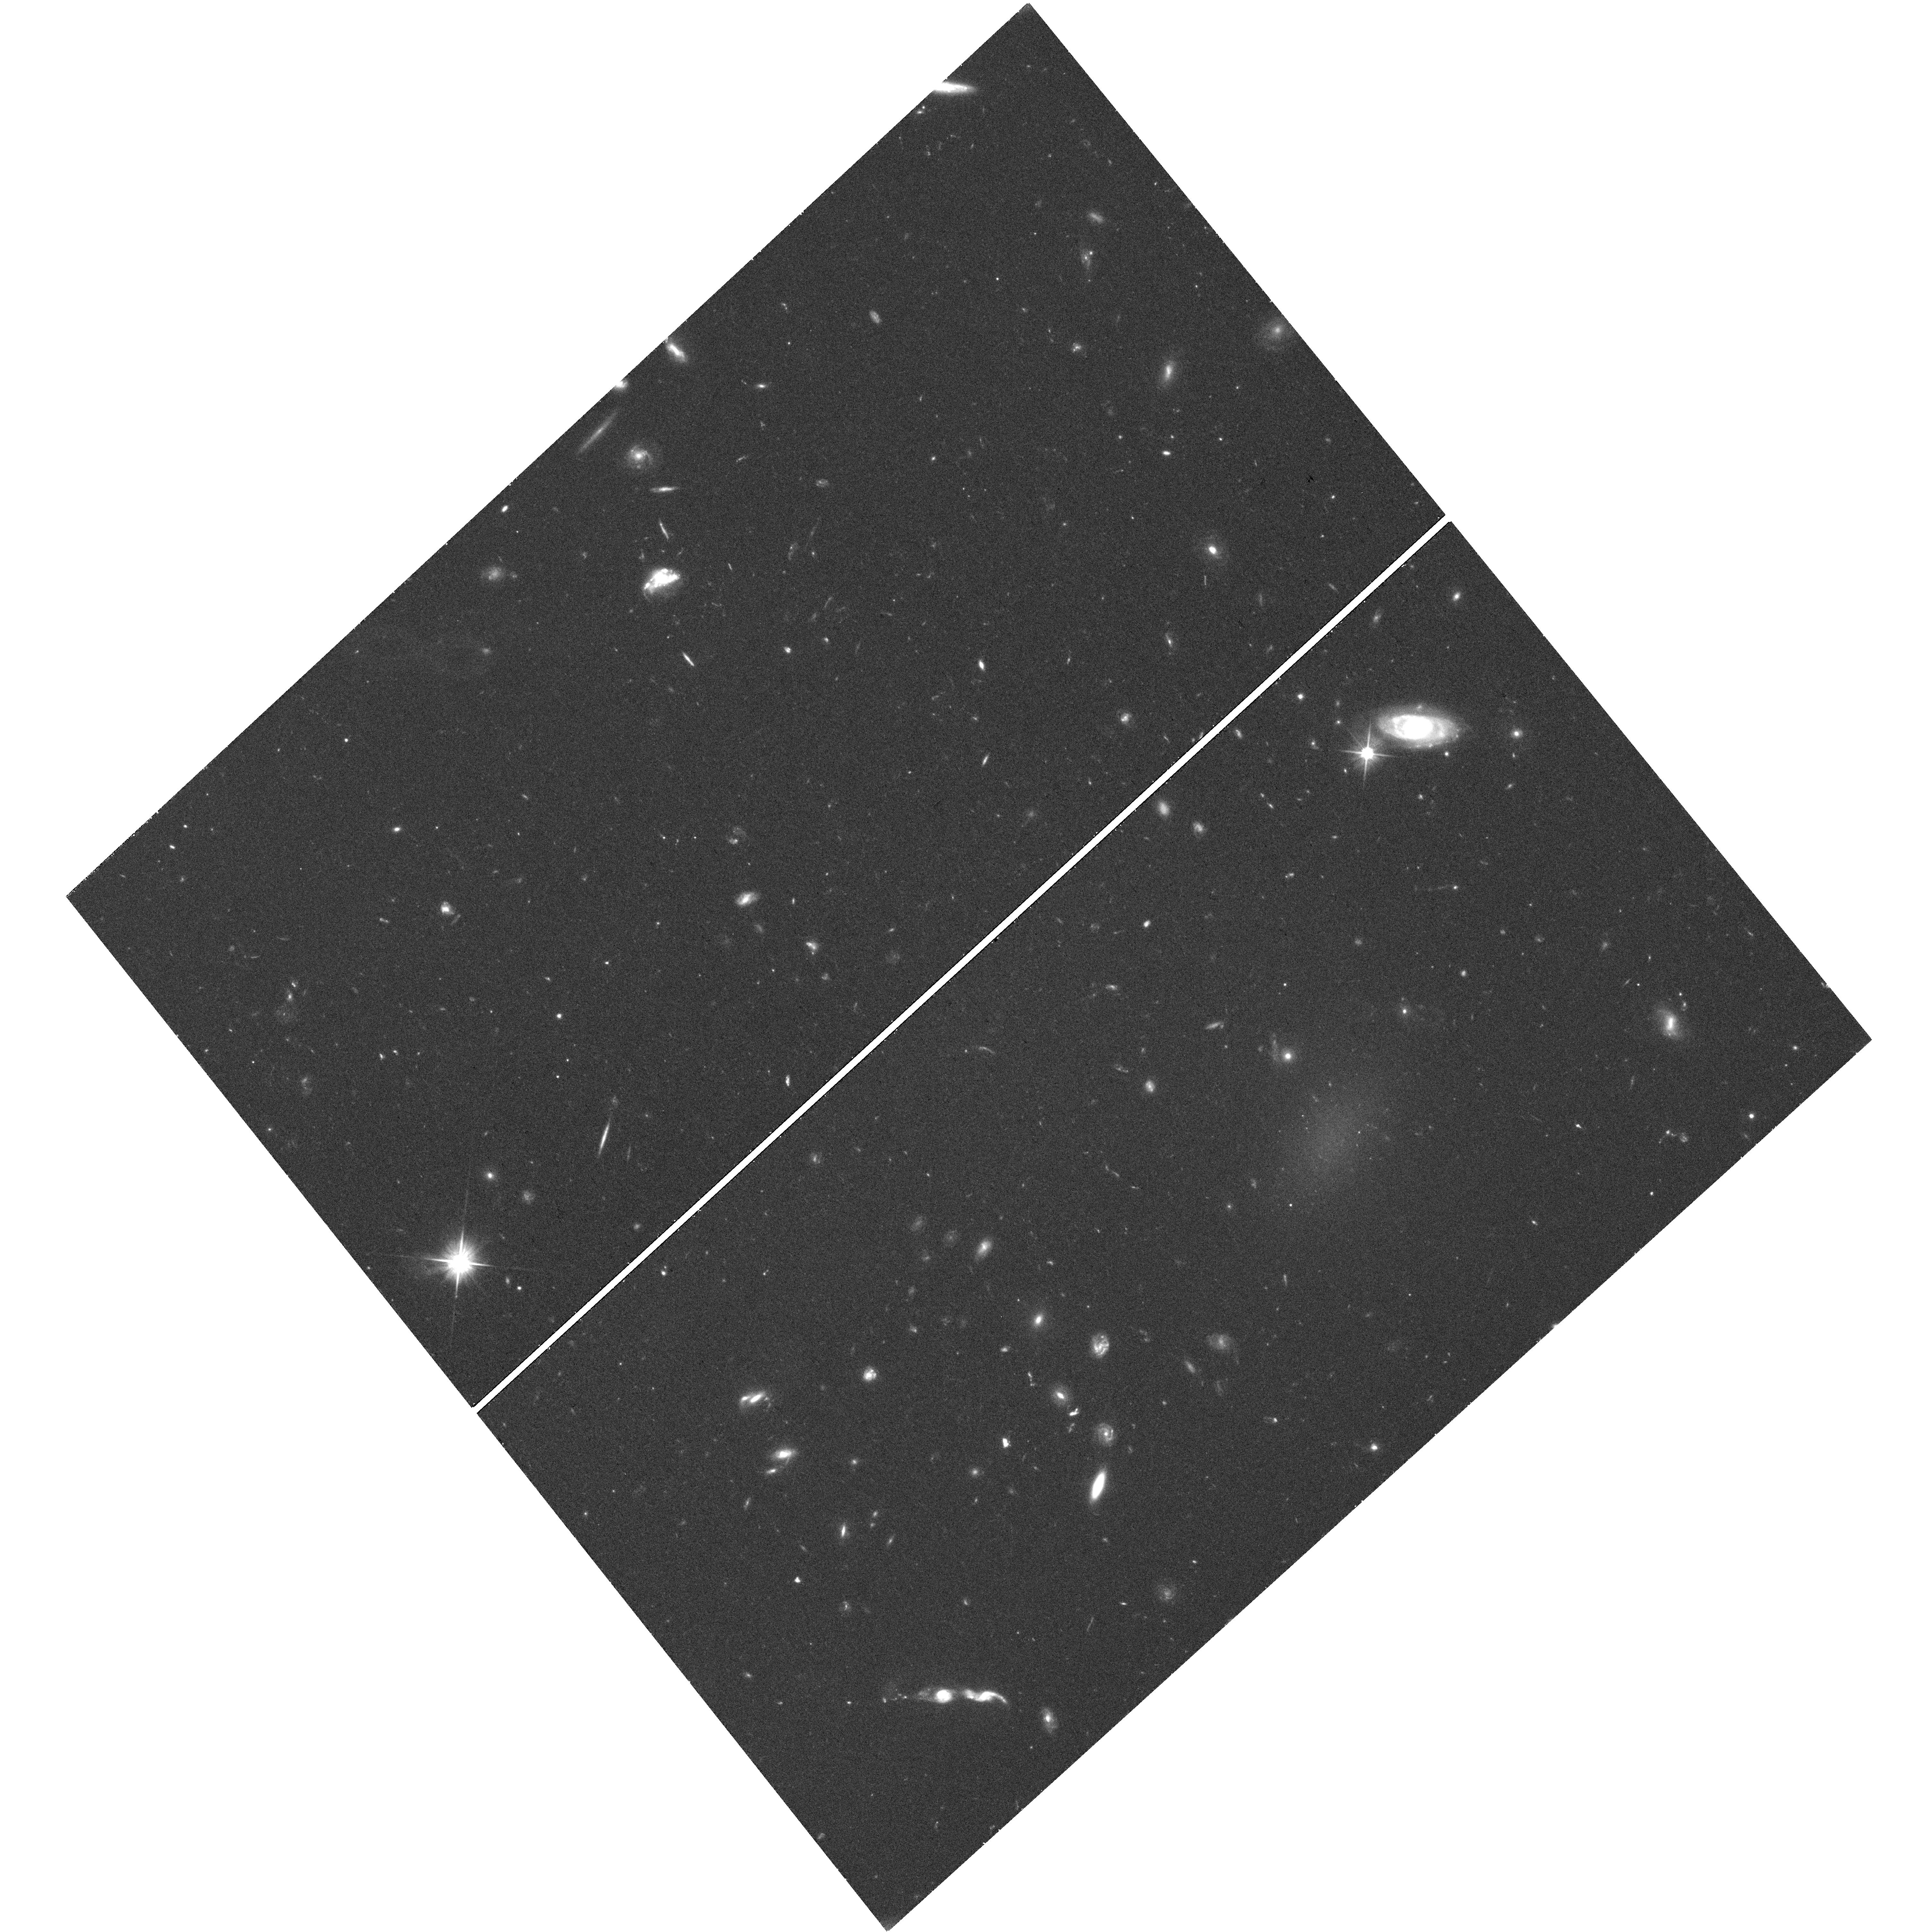
Target: field at RA 195.264°, Dec 26.991°. Instrument: WFC3/UVIS. Filter: F606W. Exposure: 40 min. Observation ID: hst_14643_03_wfc3_uvis_f606w_id5g03

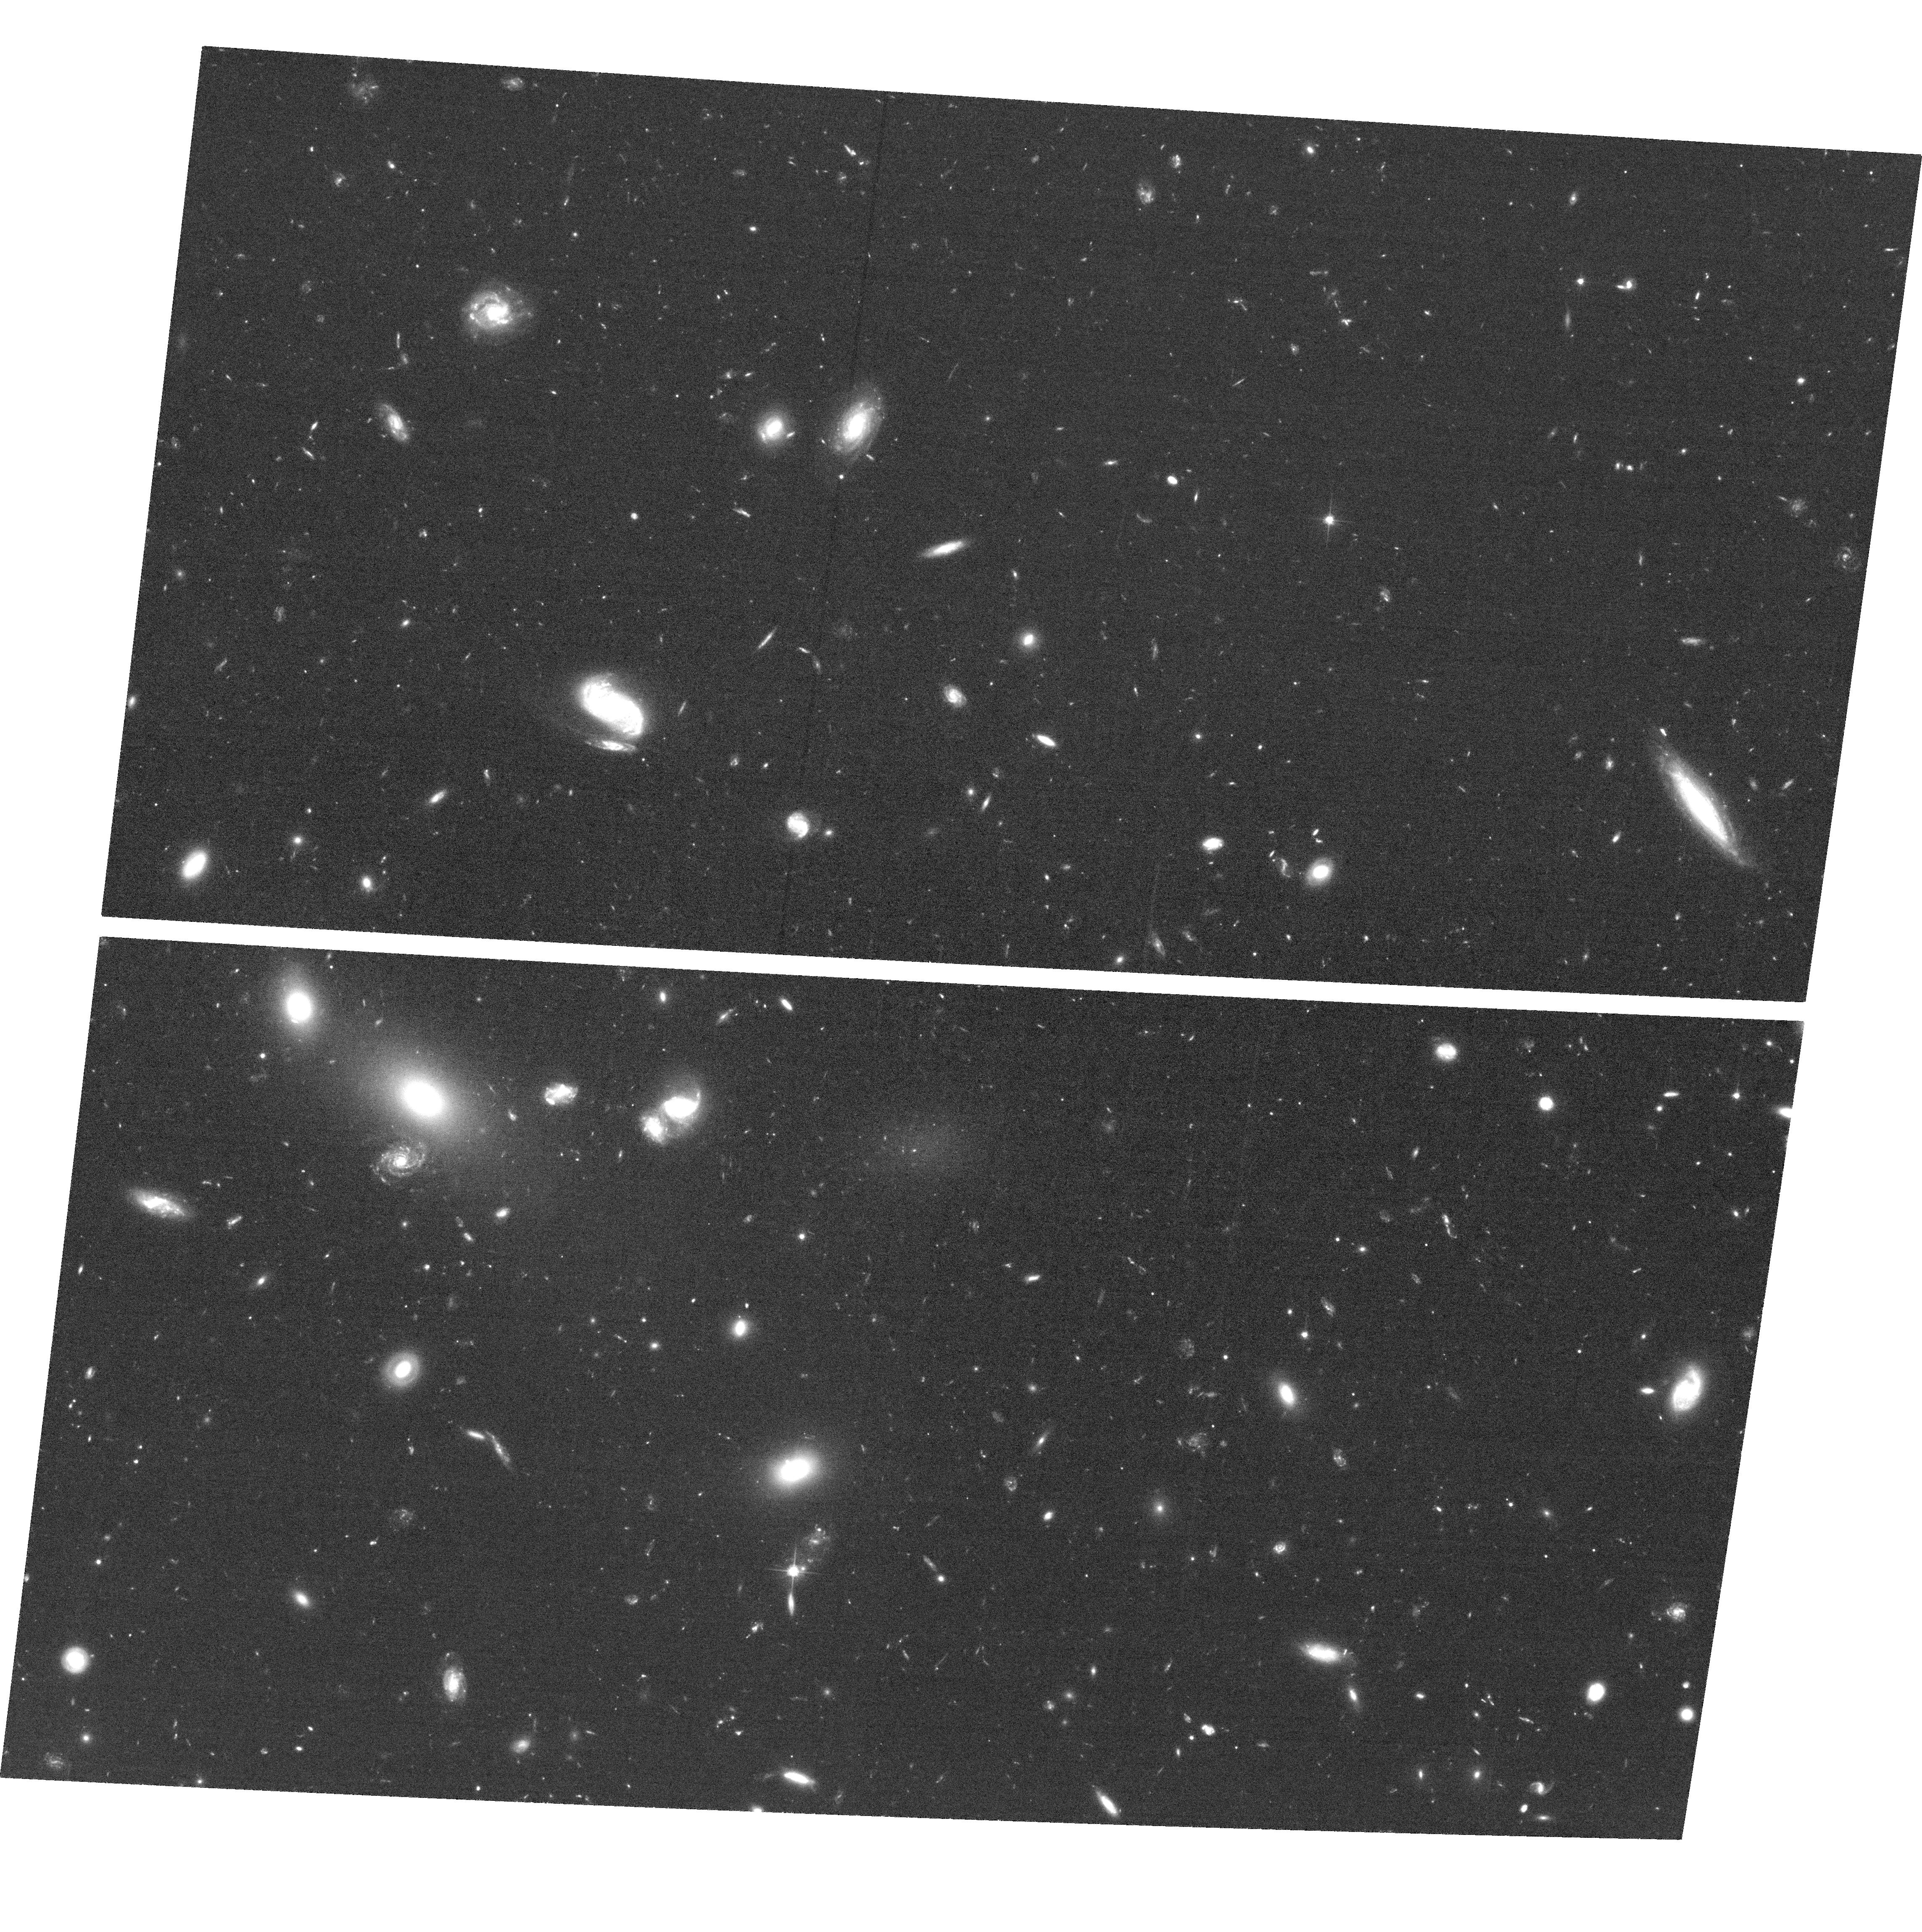
Target: DF42+DF44. Instrument: ACS/WFC. Filter: F606W. Exposure: 1.3 h. Observation ID: hst_14643_04_acs_wfc_f606w_jd5g04

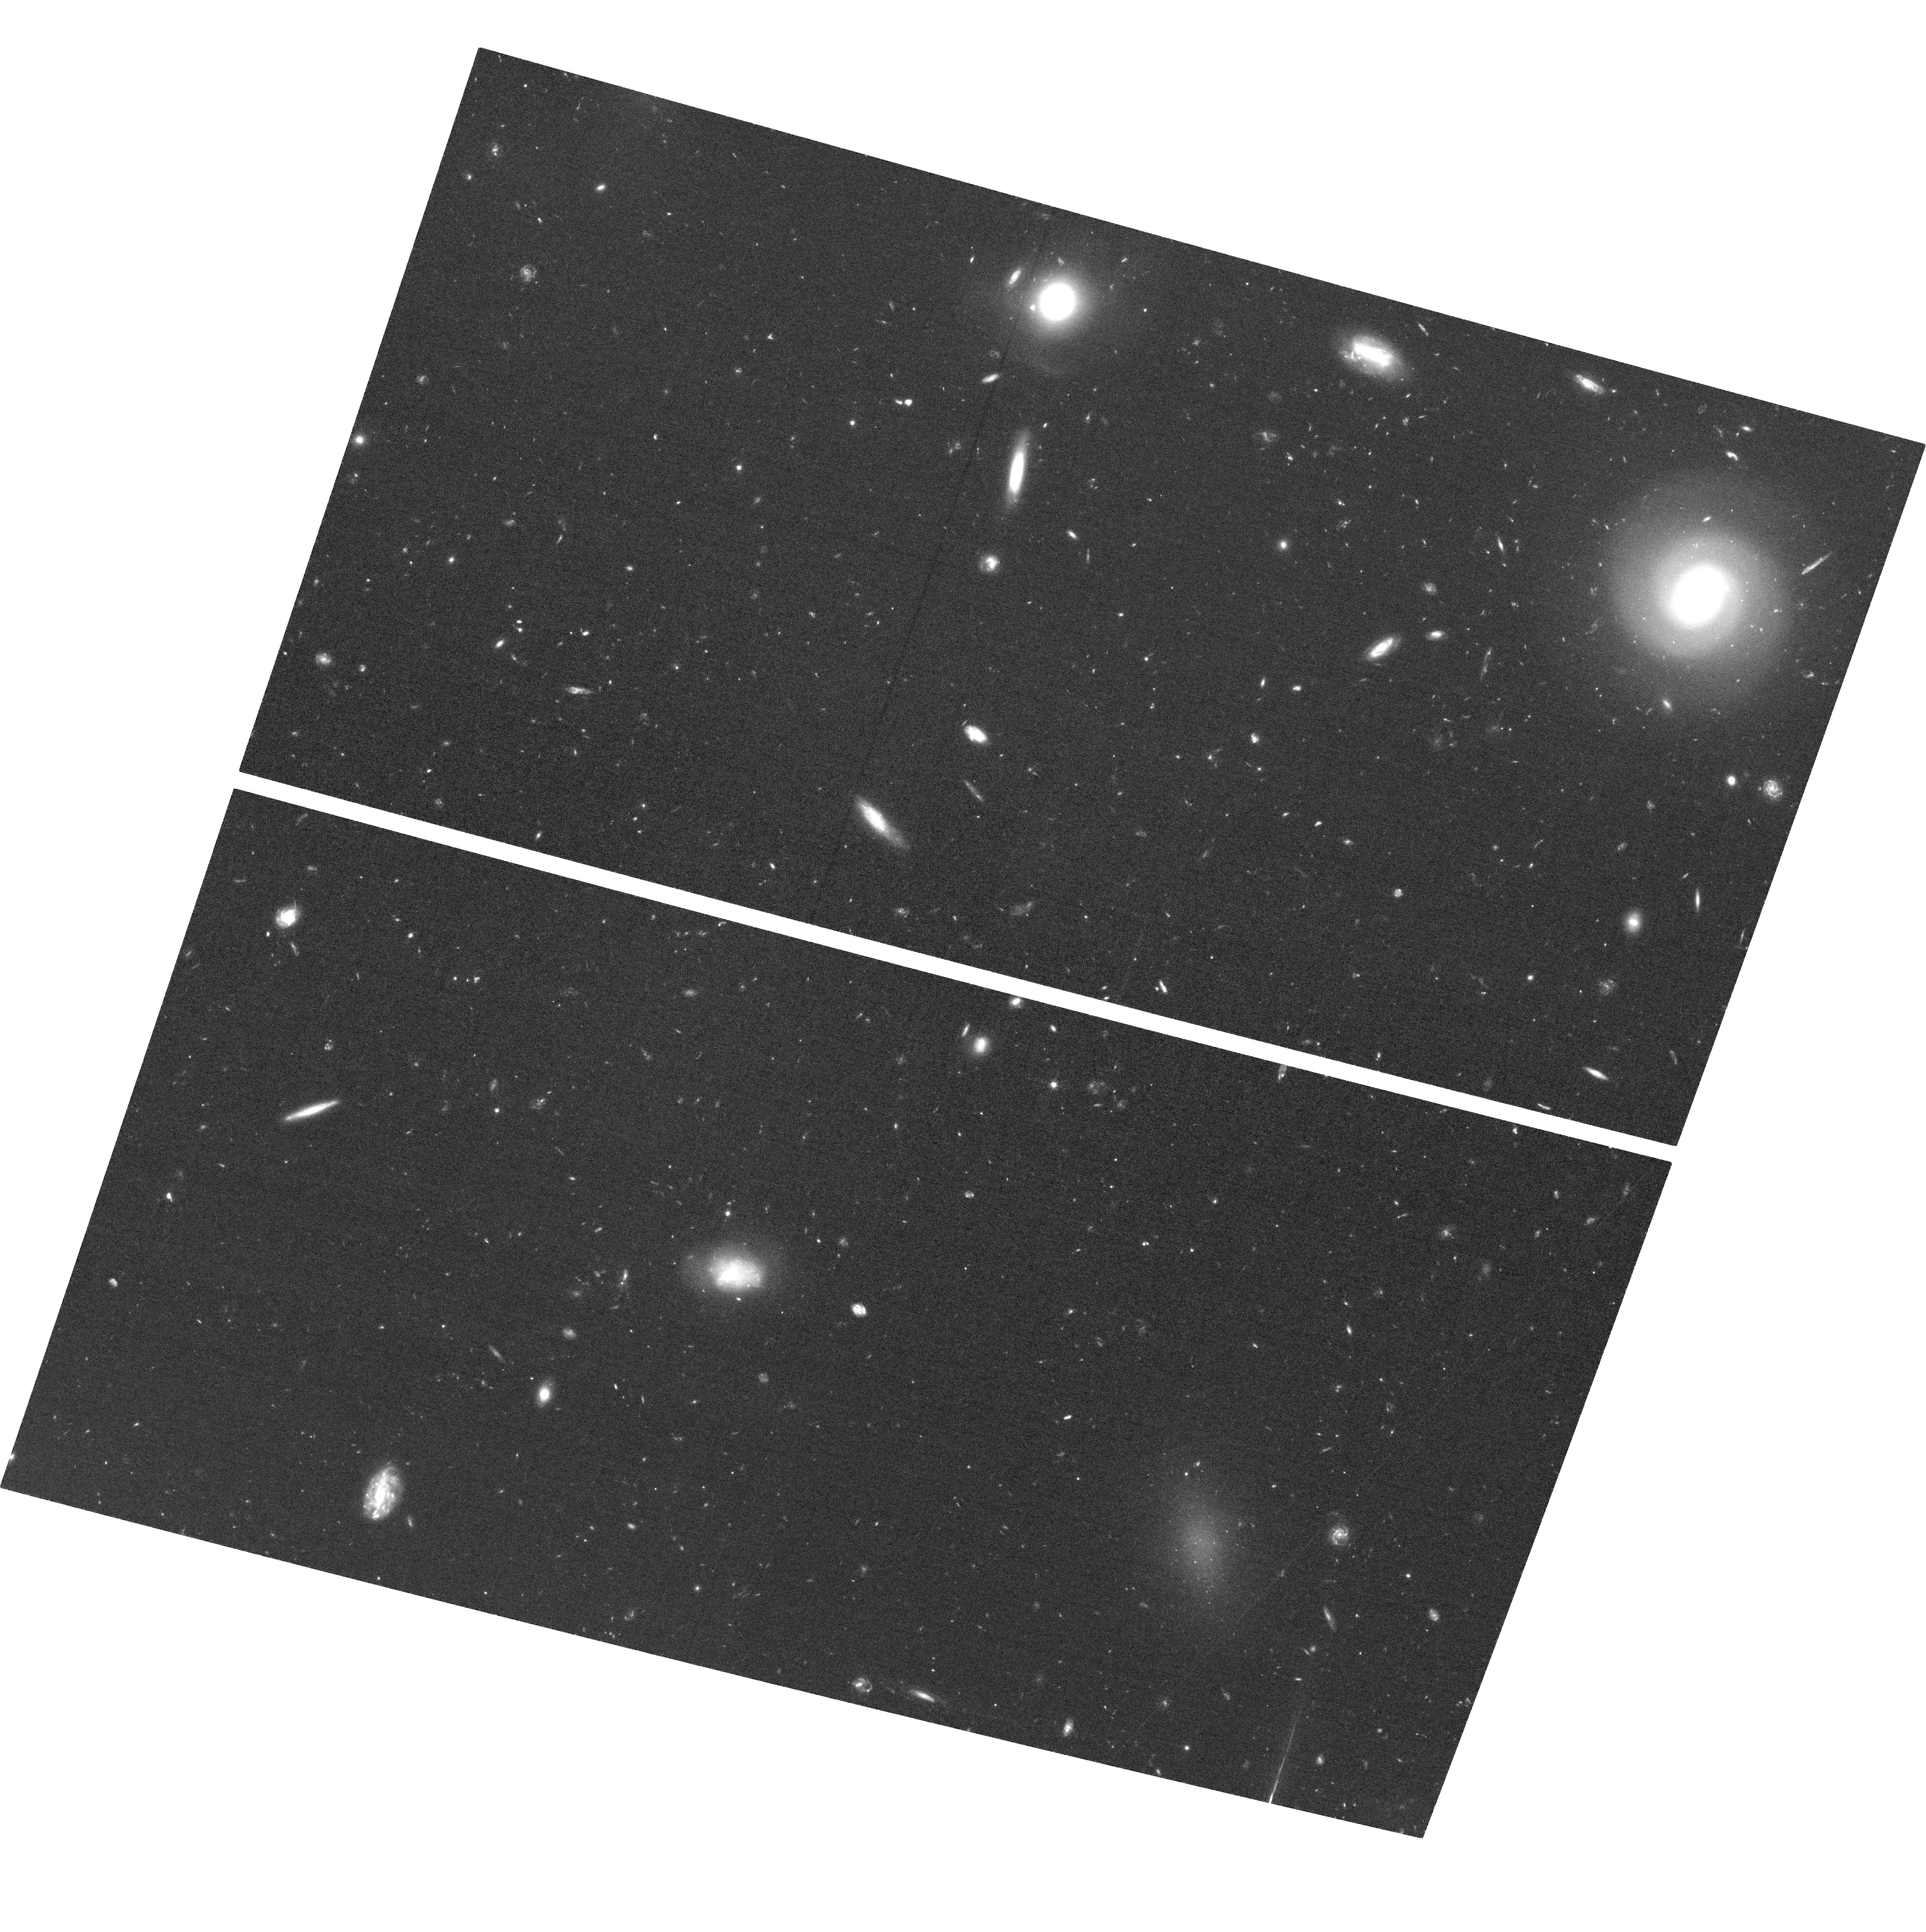
Target: DFX1+DFX2. Instrument: ACS/WFC. Filter: F606W. Exposure: 1.3 h. Observation ID: hst_14643_02_acs_wfc_f606w_jd5g02

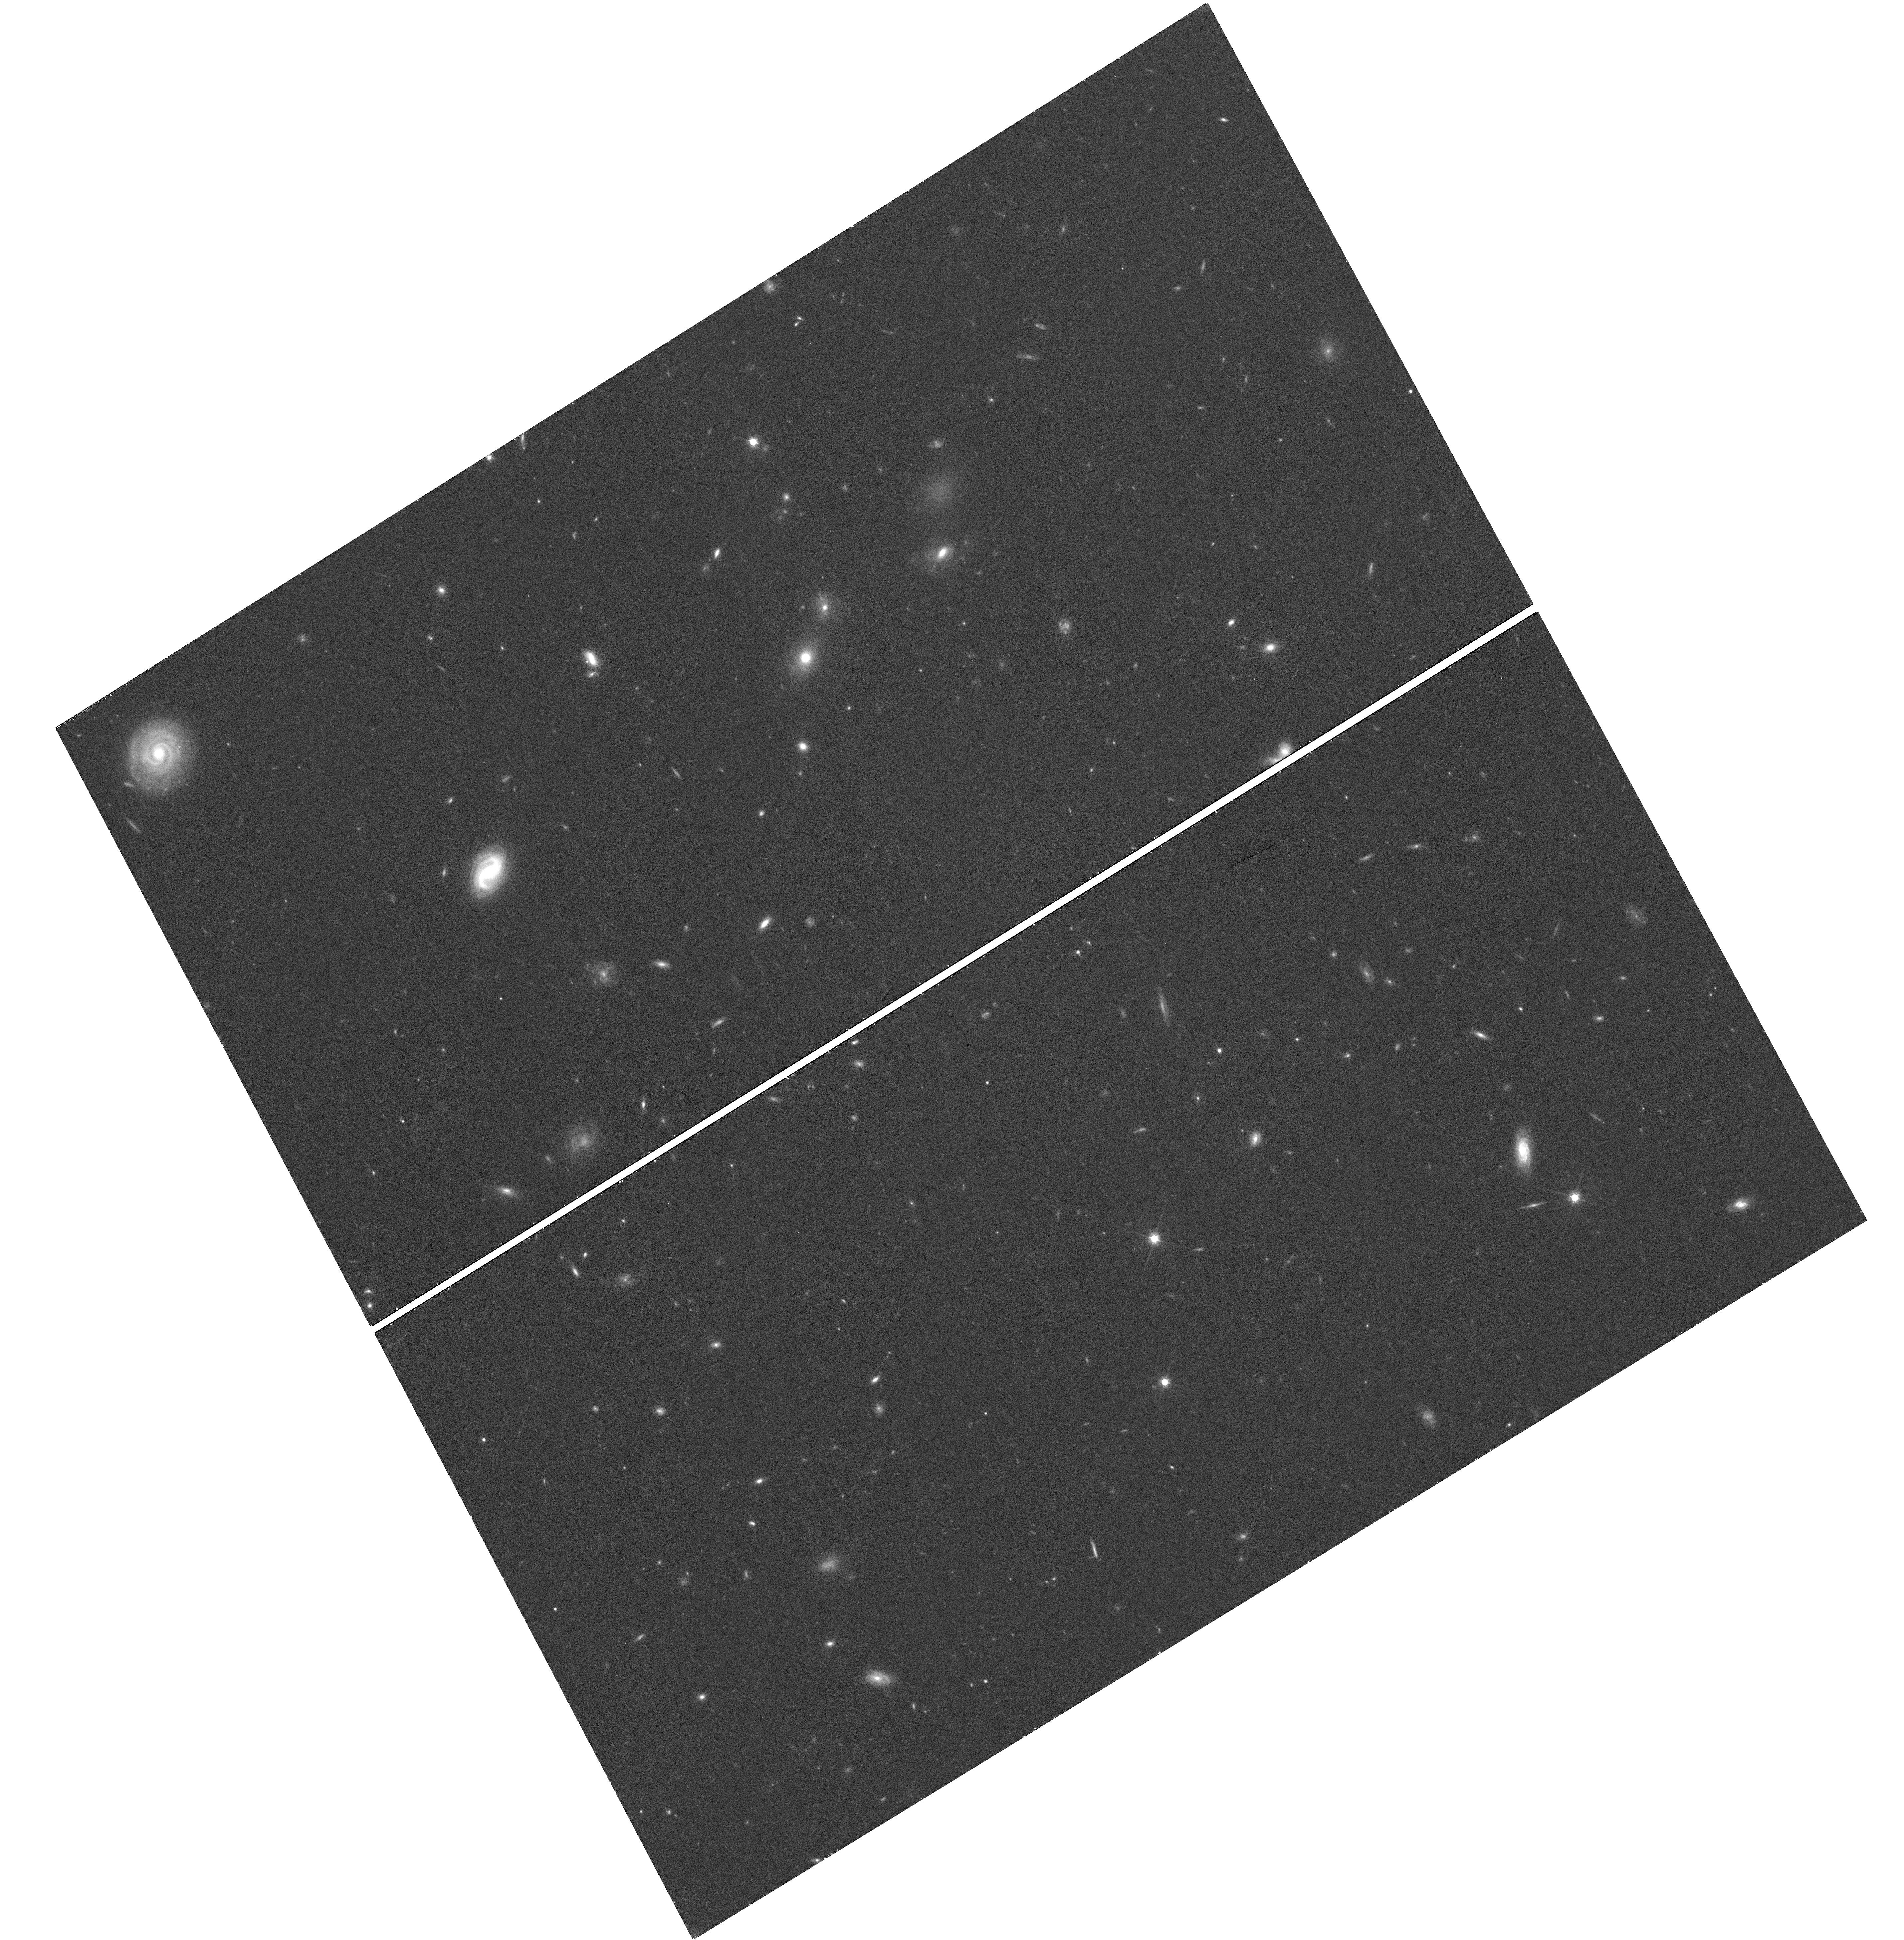
Target: field at RA 195.278°, Dec 27.154°. Instrument: WFC3/UVIS. Filter: F814W. Exposure: 40 min. Observation ID: hst_14643_01_wfc3_uvis_f814w_id5g01

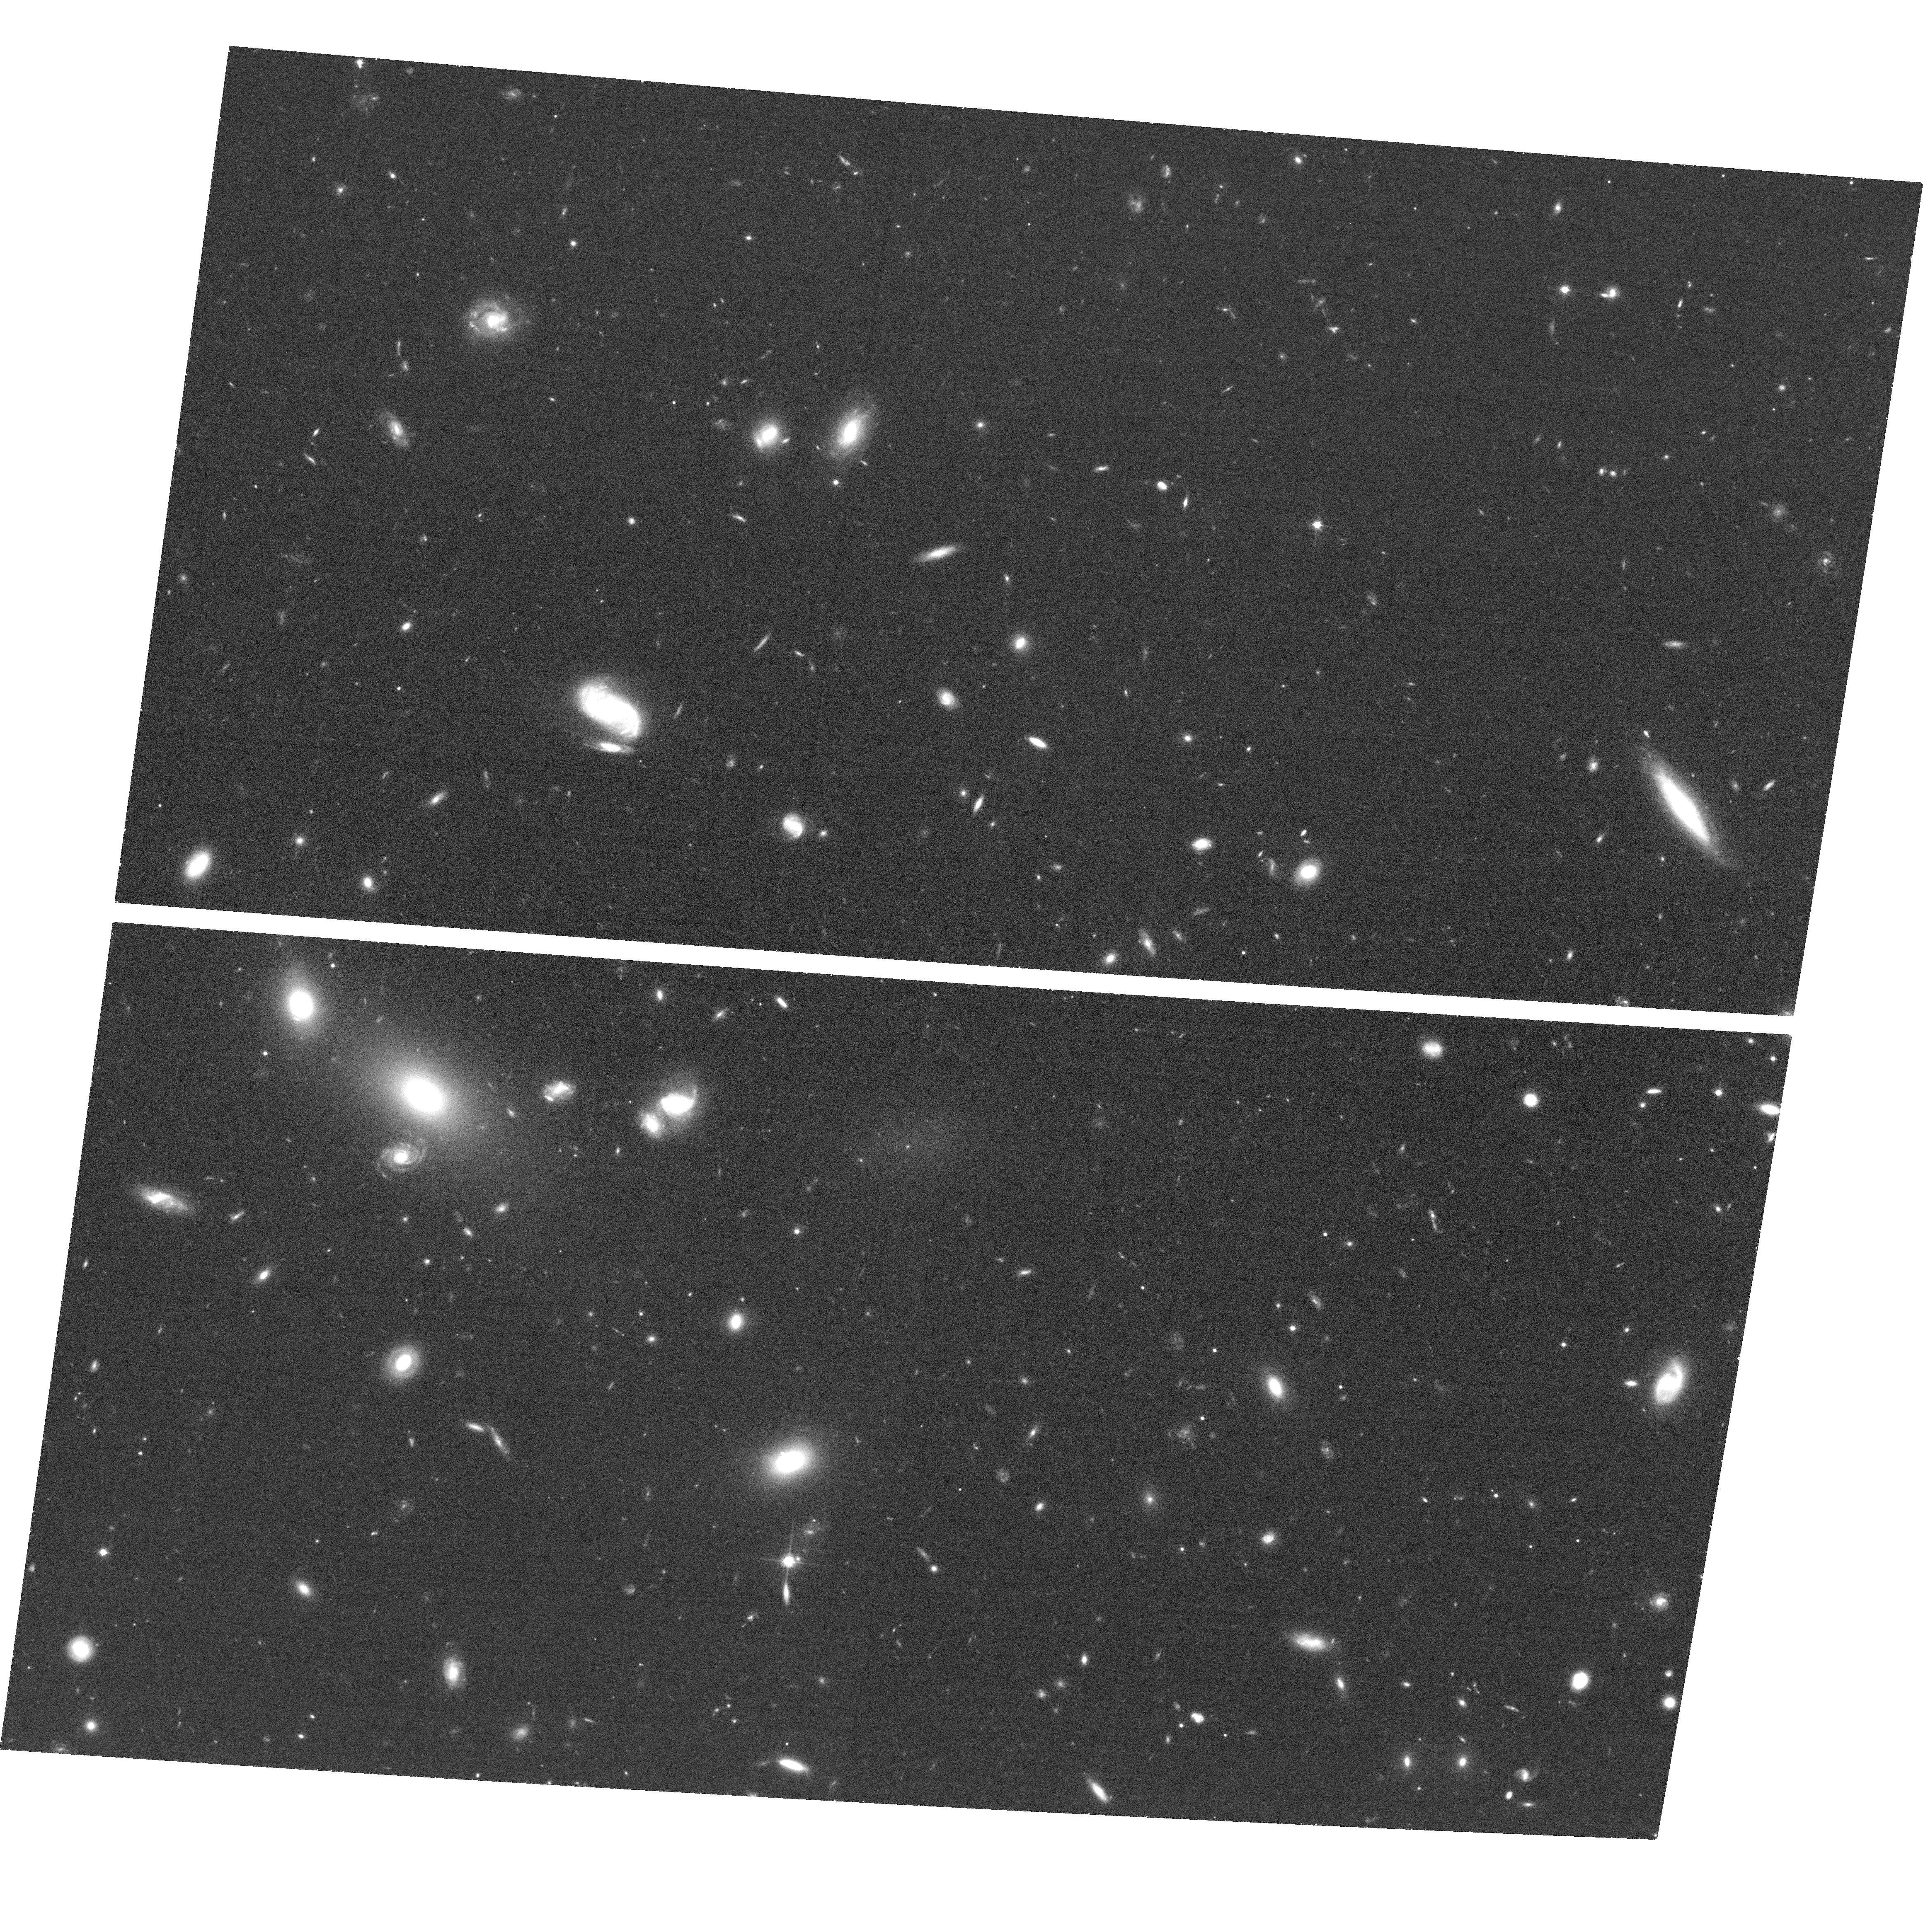
Target: DF42+DF44. Instrument: ACS/WFC. Filter: F814W. Exposure: 37 min. Observation ID: hst_14643_03_acs_wfc_f814w_jd5g03

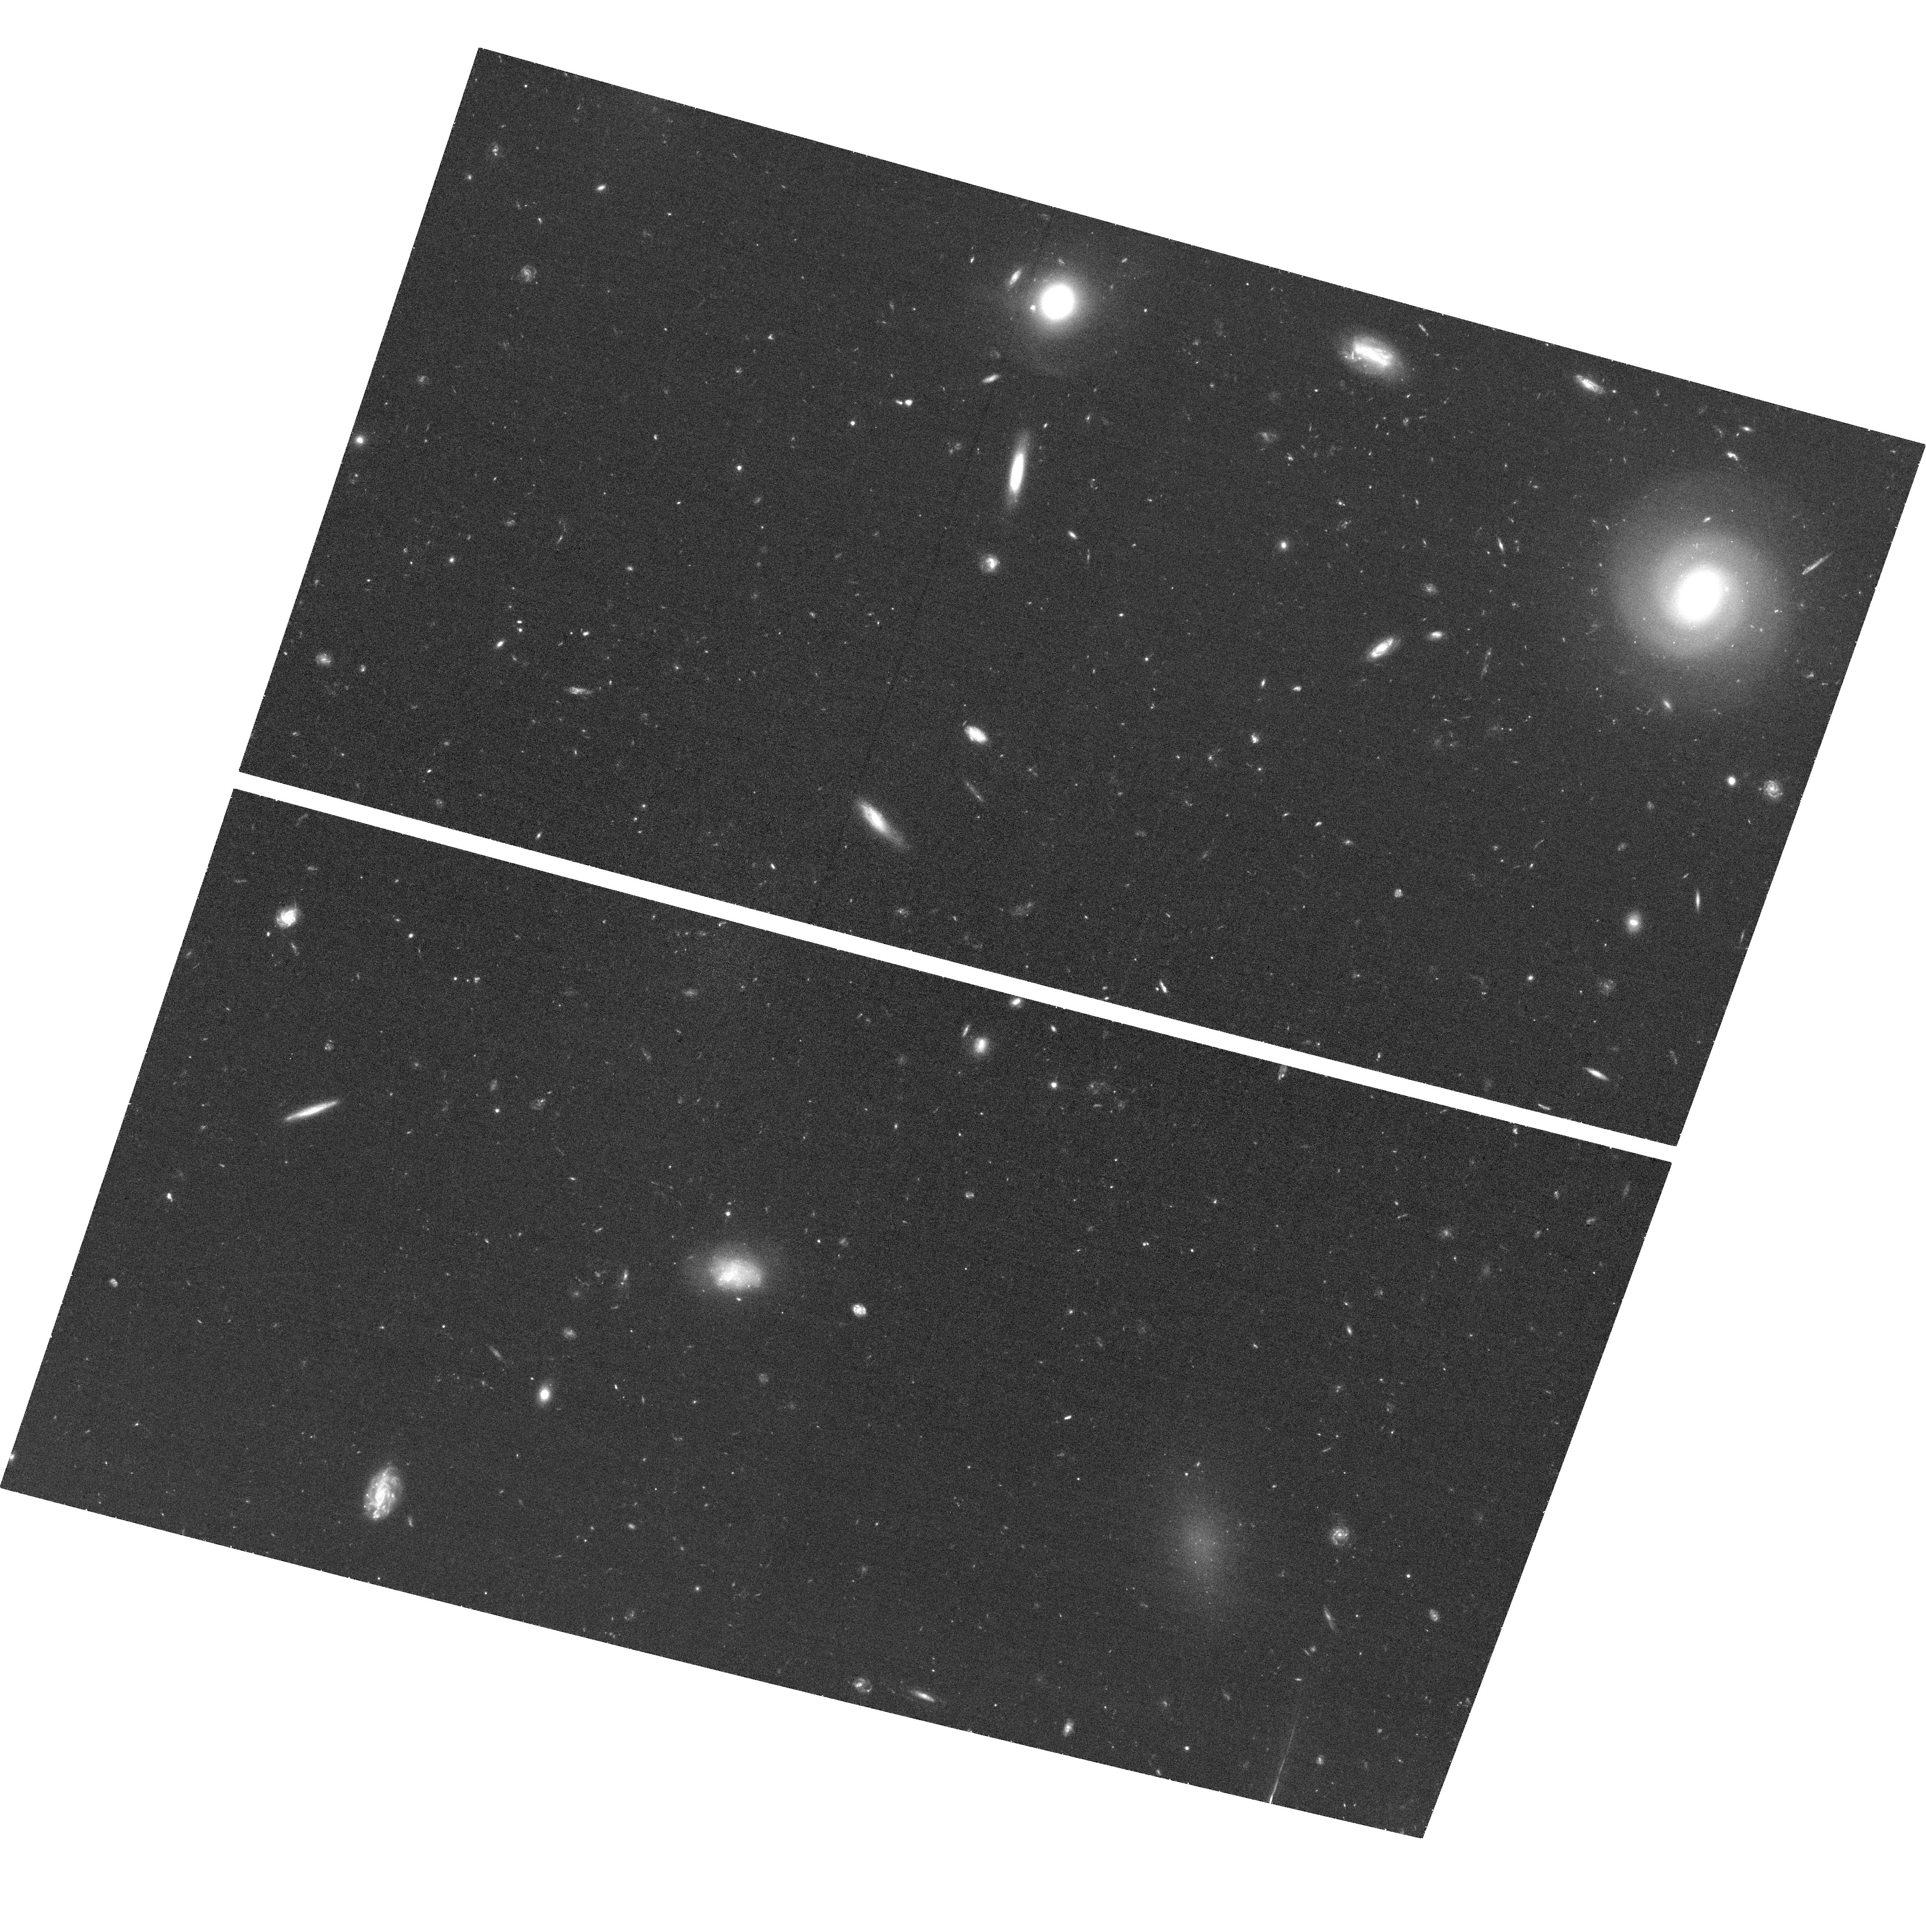
Target: DFX1+DFX2. Instrument: ACS/WFC. Filter: F606W. Exposure: 39 min. Observation ID: hst_14643_01_acs_wfc_f606w_jd5g01

Imaging of three Ultra Diffuse Galaxies with measured stellar kinematics (PI: van Dokkum, Pieter)

In 2015 we discovered a new population of galaxies. Initially found in the Coma cluster, "Ultra Diffuse Galaxies", or UDGs, have the sizes of Milky Way-like galaxies but the luminosities of dwarf galaxies. We recently succeeded in measuring the absorption line kinematics of three Coma UDGs, using 20 hr integrations with DEIMOS on the Keck telescope. Surprisingly, the velocity dispersions of the galaxies span a large range, from ~20 km/s to ~80 km/s. The most straightforward interpretation is that UDGs span a very large range in dynamical mass, with the most massive UDGs having halos masses similar to that of the Milky Way. Here we propose to test this using deep HST imaging of the three UDGs with velocity dispersion measurements. The primary aim is to count their globular clusters: if the interpretation of the dispersions is correct, the galaxy with sigma=80 km/s should have ~10x more globular clusters than the galaxies with sigma=20-30 km/s. Secondary goals include an analysis of the central regions of the UDGs; a search for star forming regions; a measurement of the radial variation in ellipticity and position angle; and a search for faint satellites around them. With primary ACS/WFC and parallel WFC3/UVIS observations we can image all three UDGs with dynamical measurements, as well as a fourth spectroscopically confirmed Coma UDG, in two pointings.